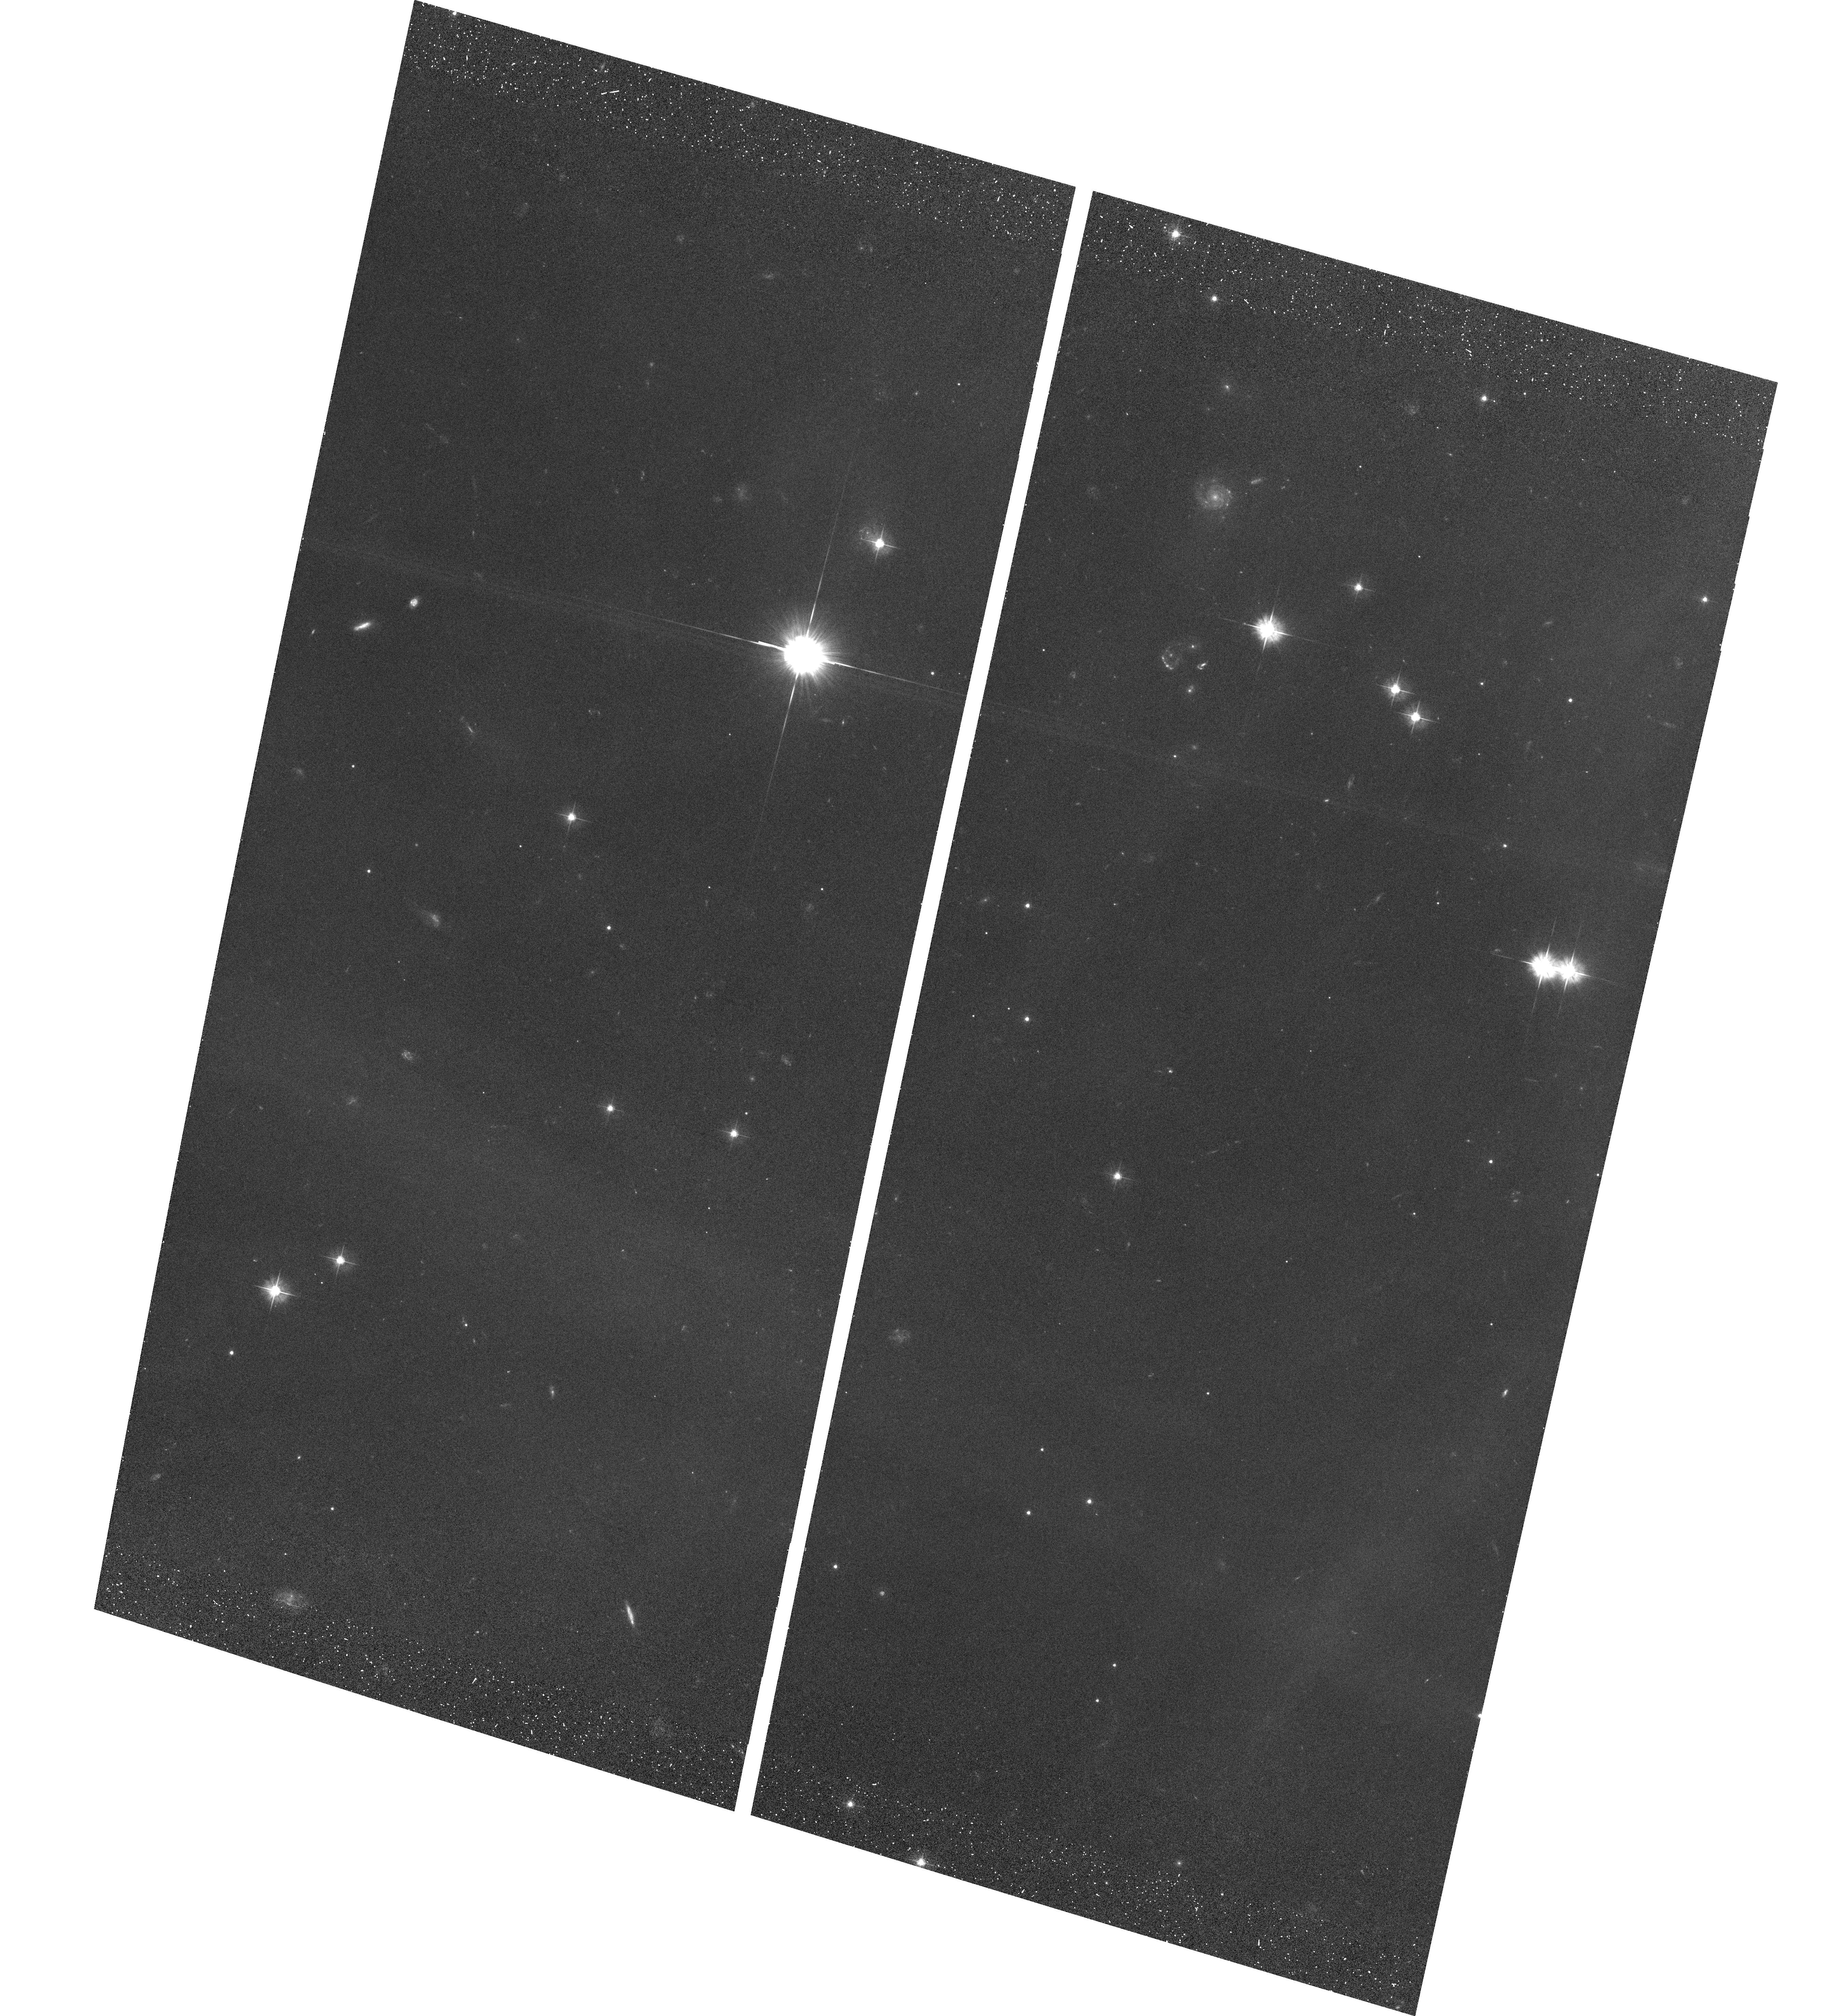
Target: PLEIADESFIELD2A
Instrument: ACS/WFC
Filter: F475W
Exposure: 29 min
Observation ID: hst_9789_03_acs_wfc_f475w_j8pm03

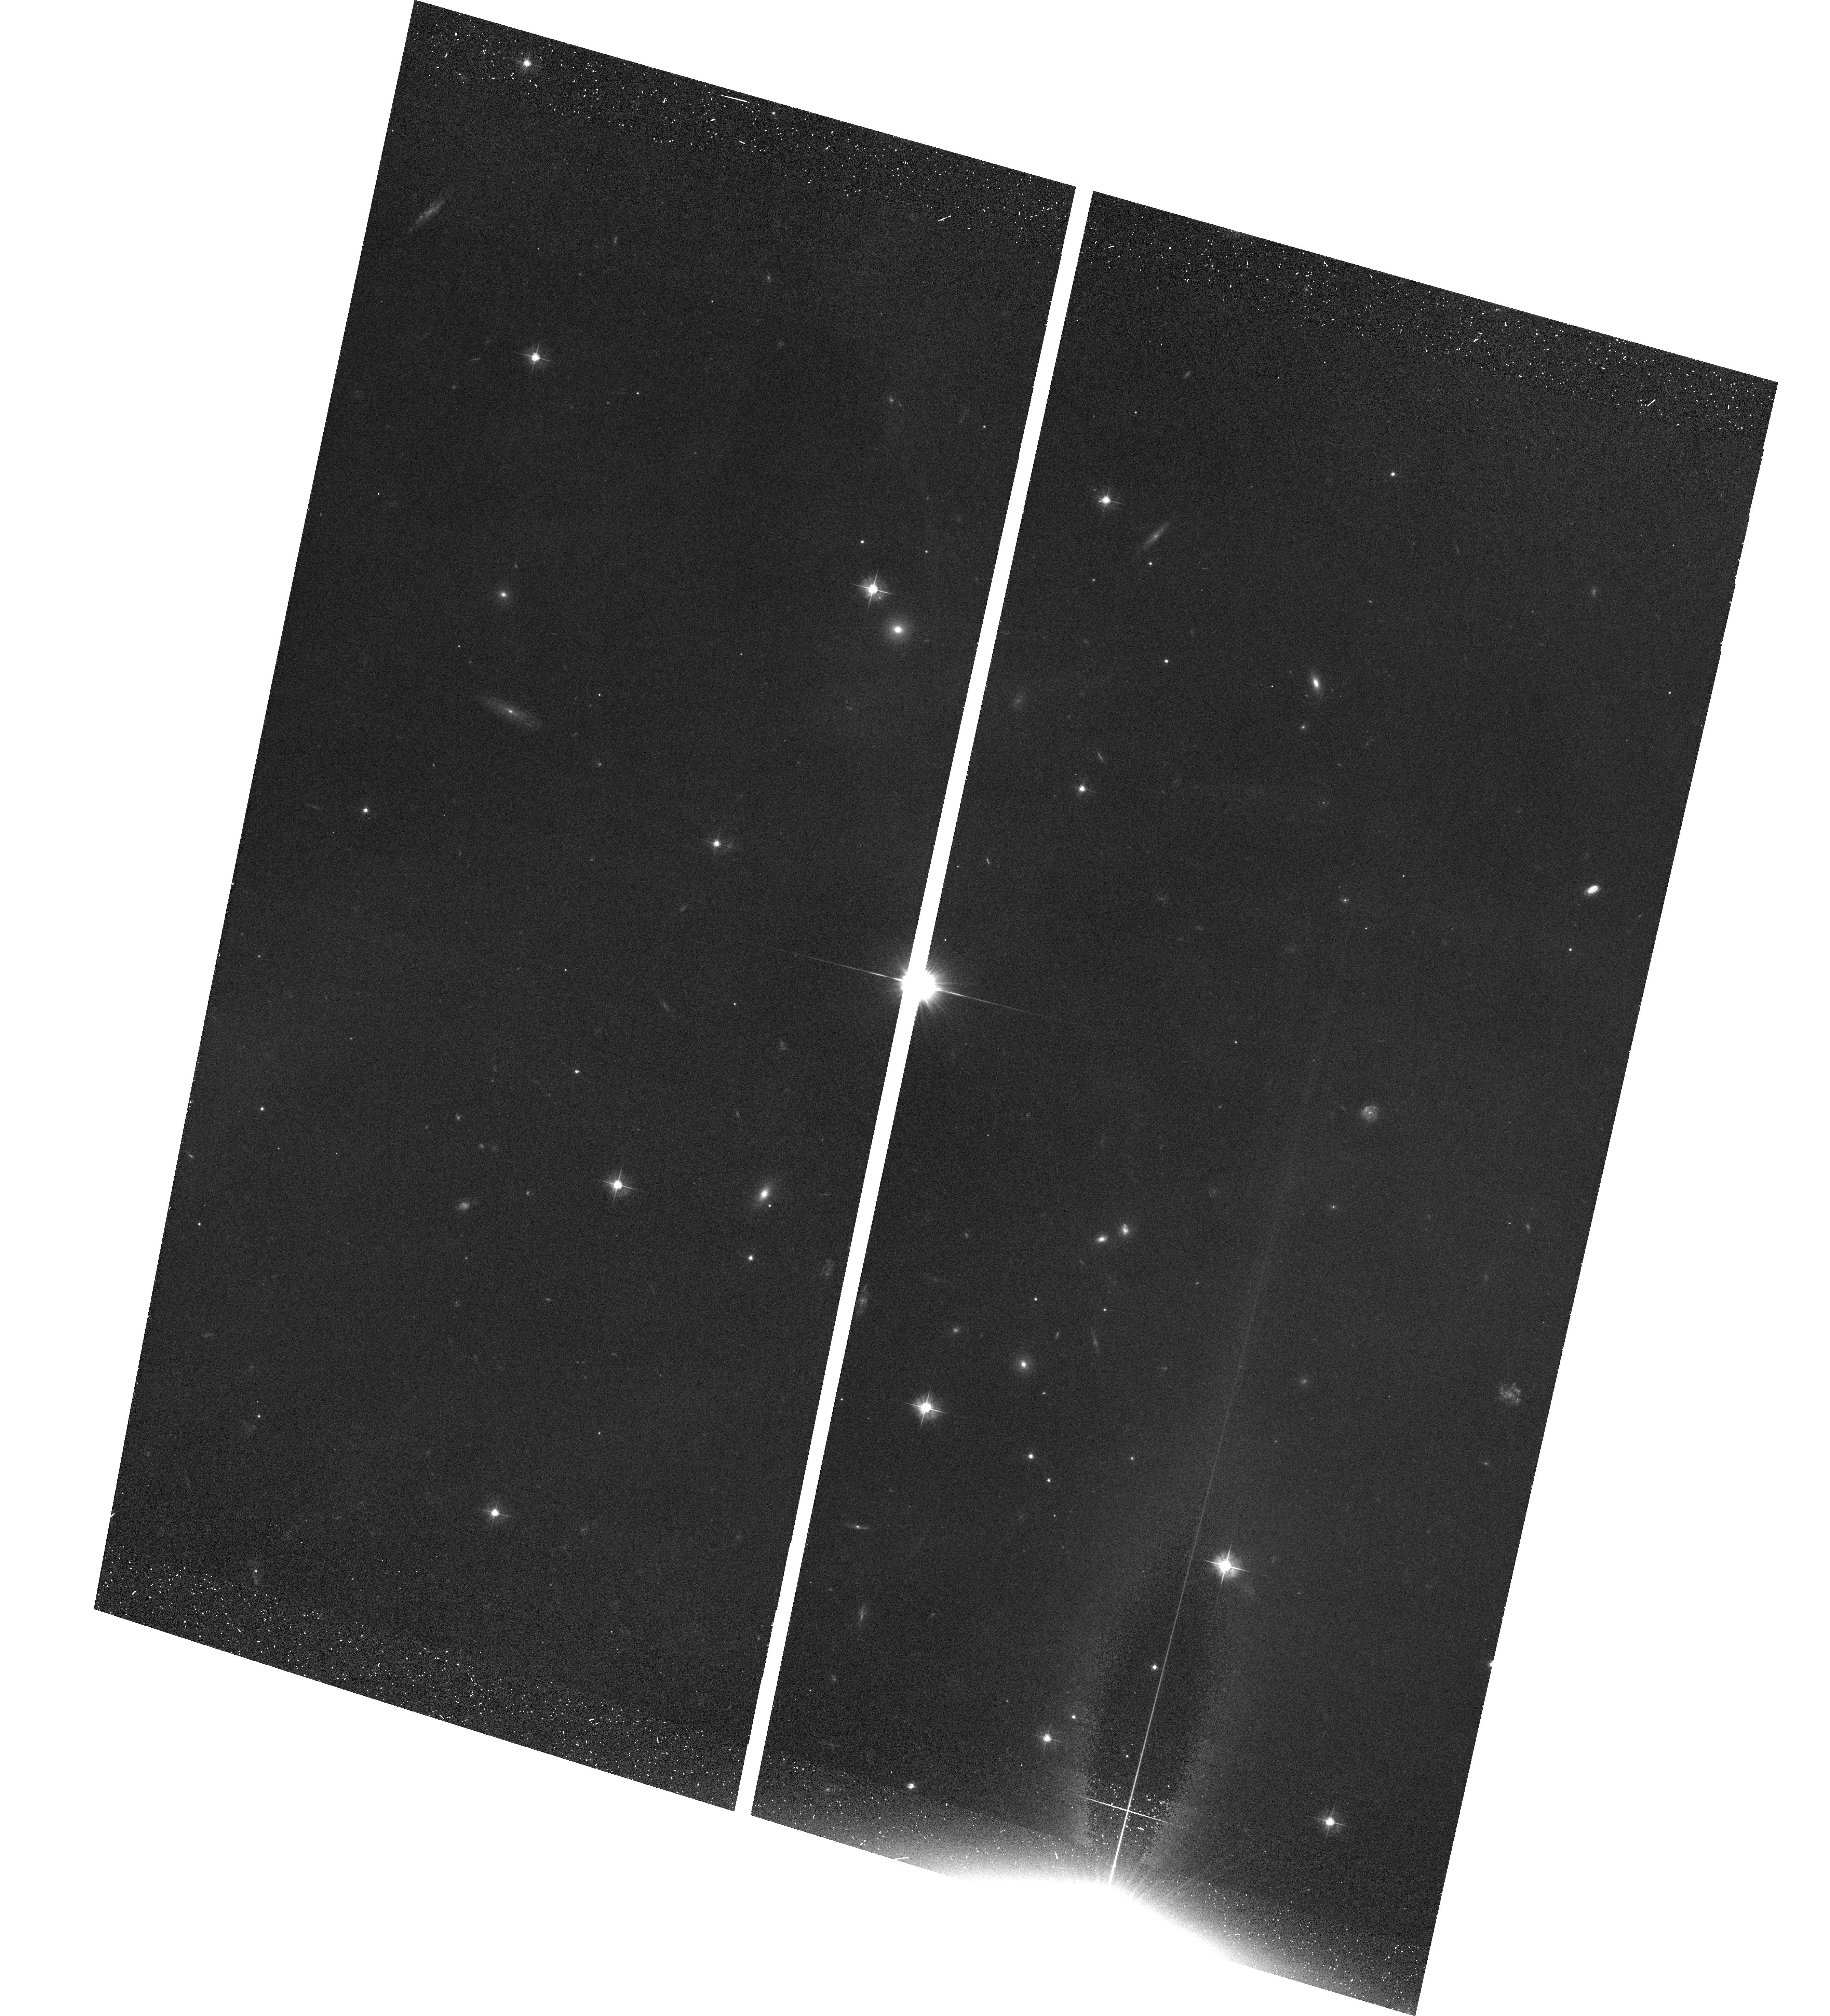
Target: PLEIADESFIELD3A
Instrument: ACS/WFC
Filter: F475W
Exposure: 29 min
Observation ID: hst_9789_05_acs_wfc_f475w_j8pm05

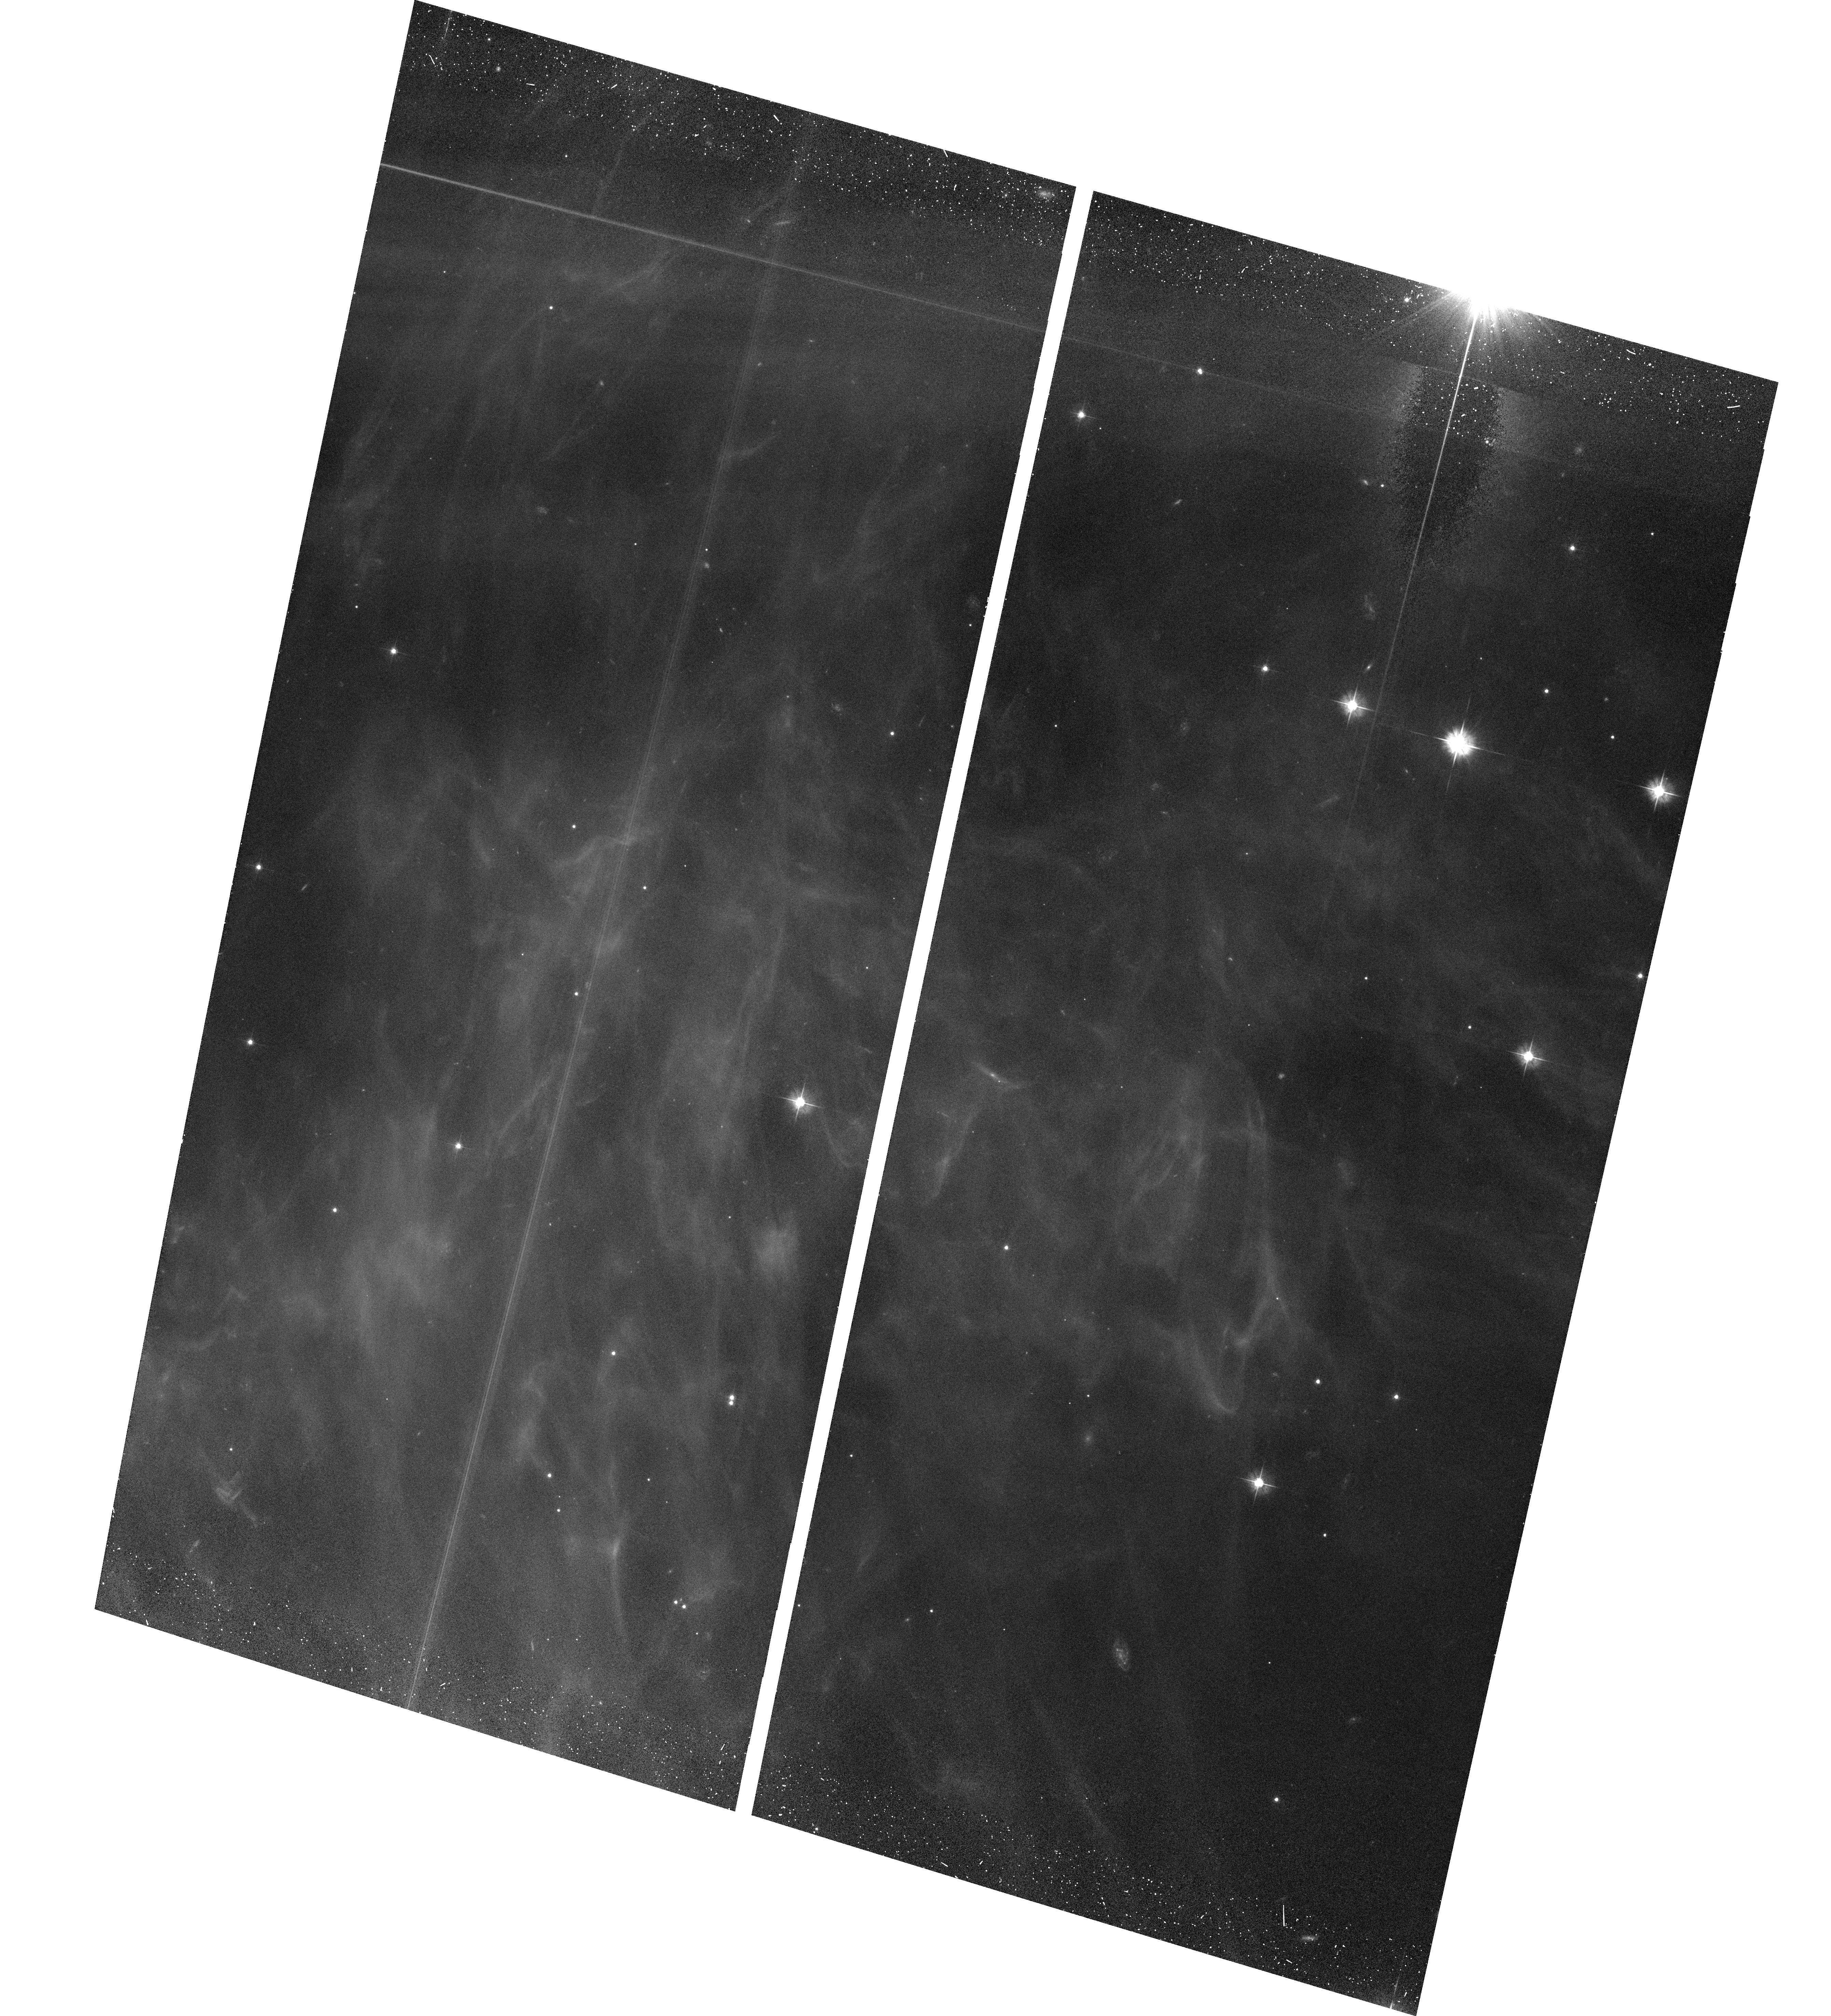
Target: PLEIADESFIELD1A
Instrument: ACS/WFC
Filter: F475W
Exposure: 29 min
Observation ID: hst_9789_01_acs_wfc_f475w_j8pm01

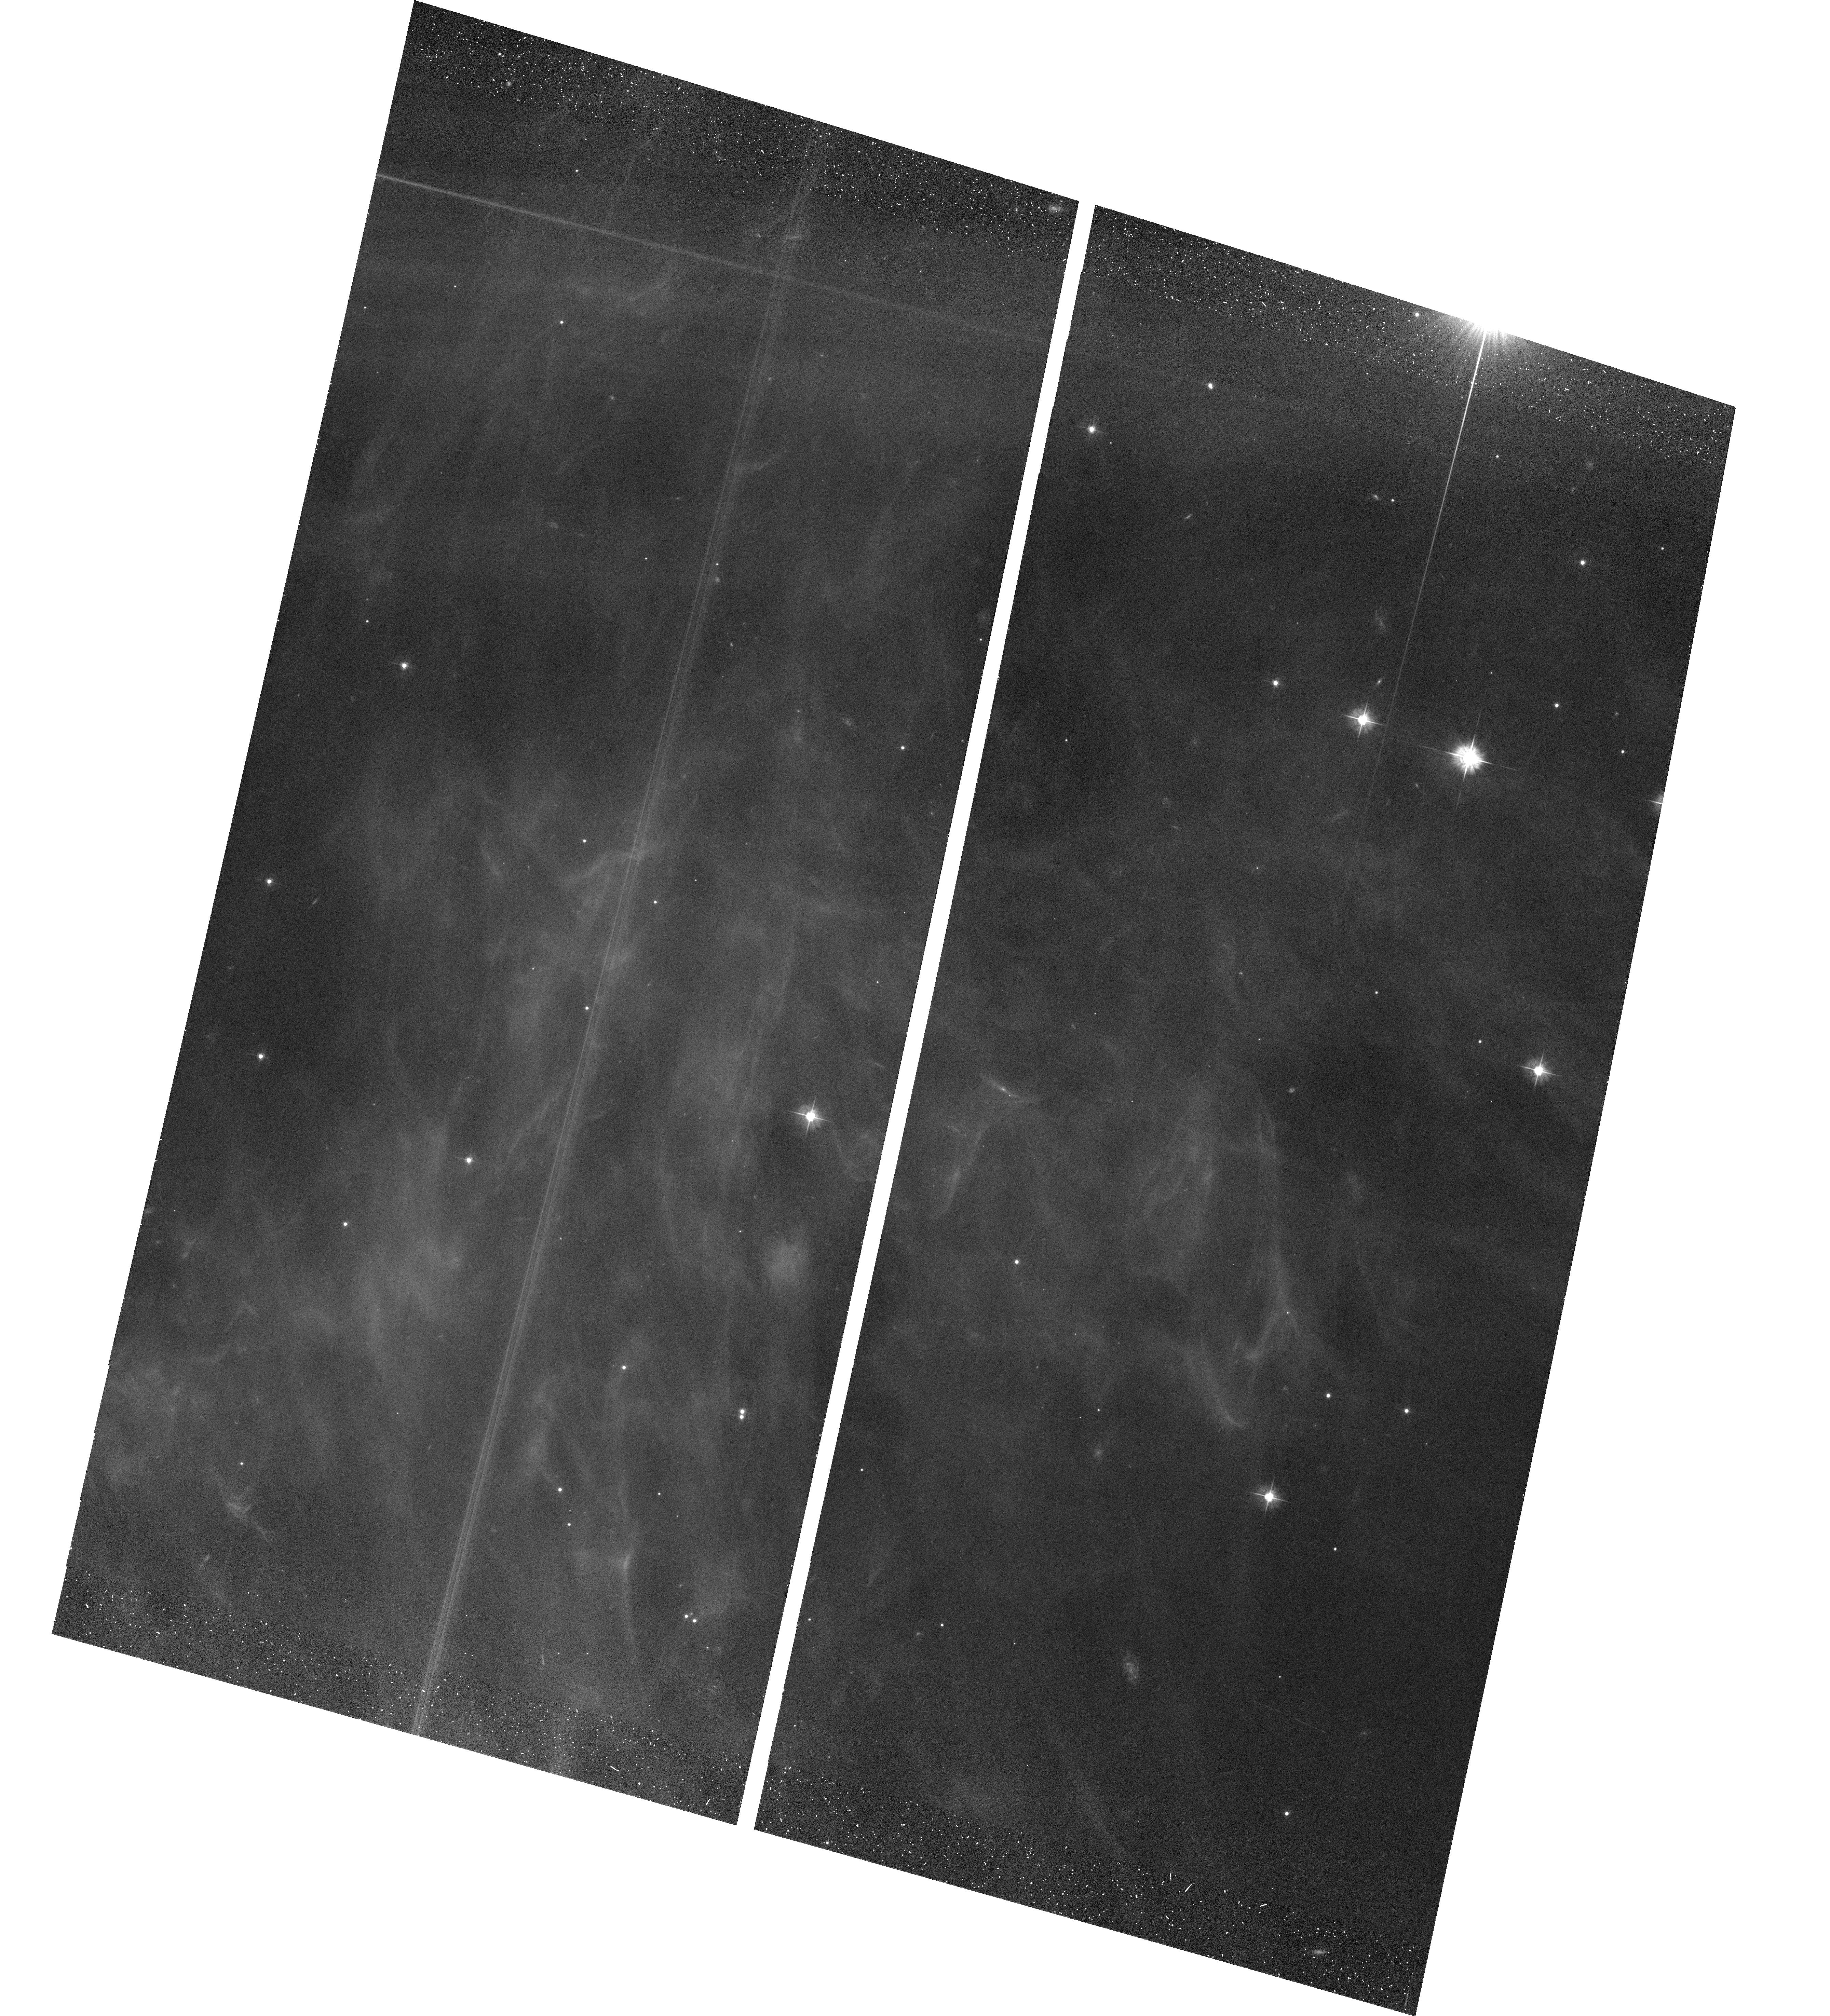
Target: PLEIADESFIELD1B
Instrument: ACS/WFC
Filter: F475W
Exposure: 29 min
Observation ID: hst_9789_02_acs_wfc_f475w_j8pm02

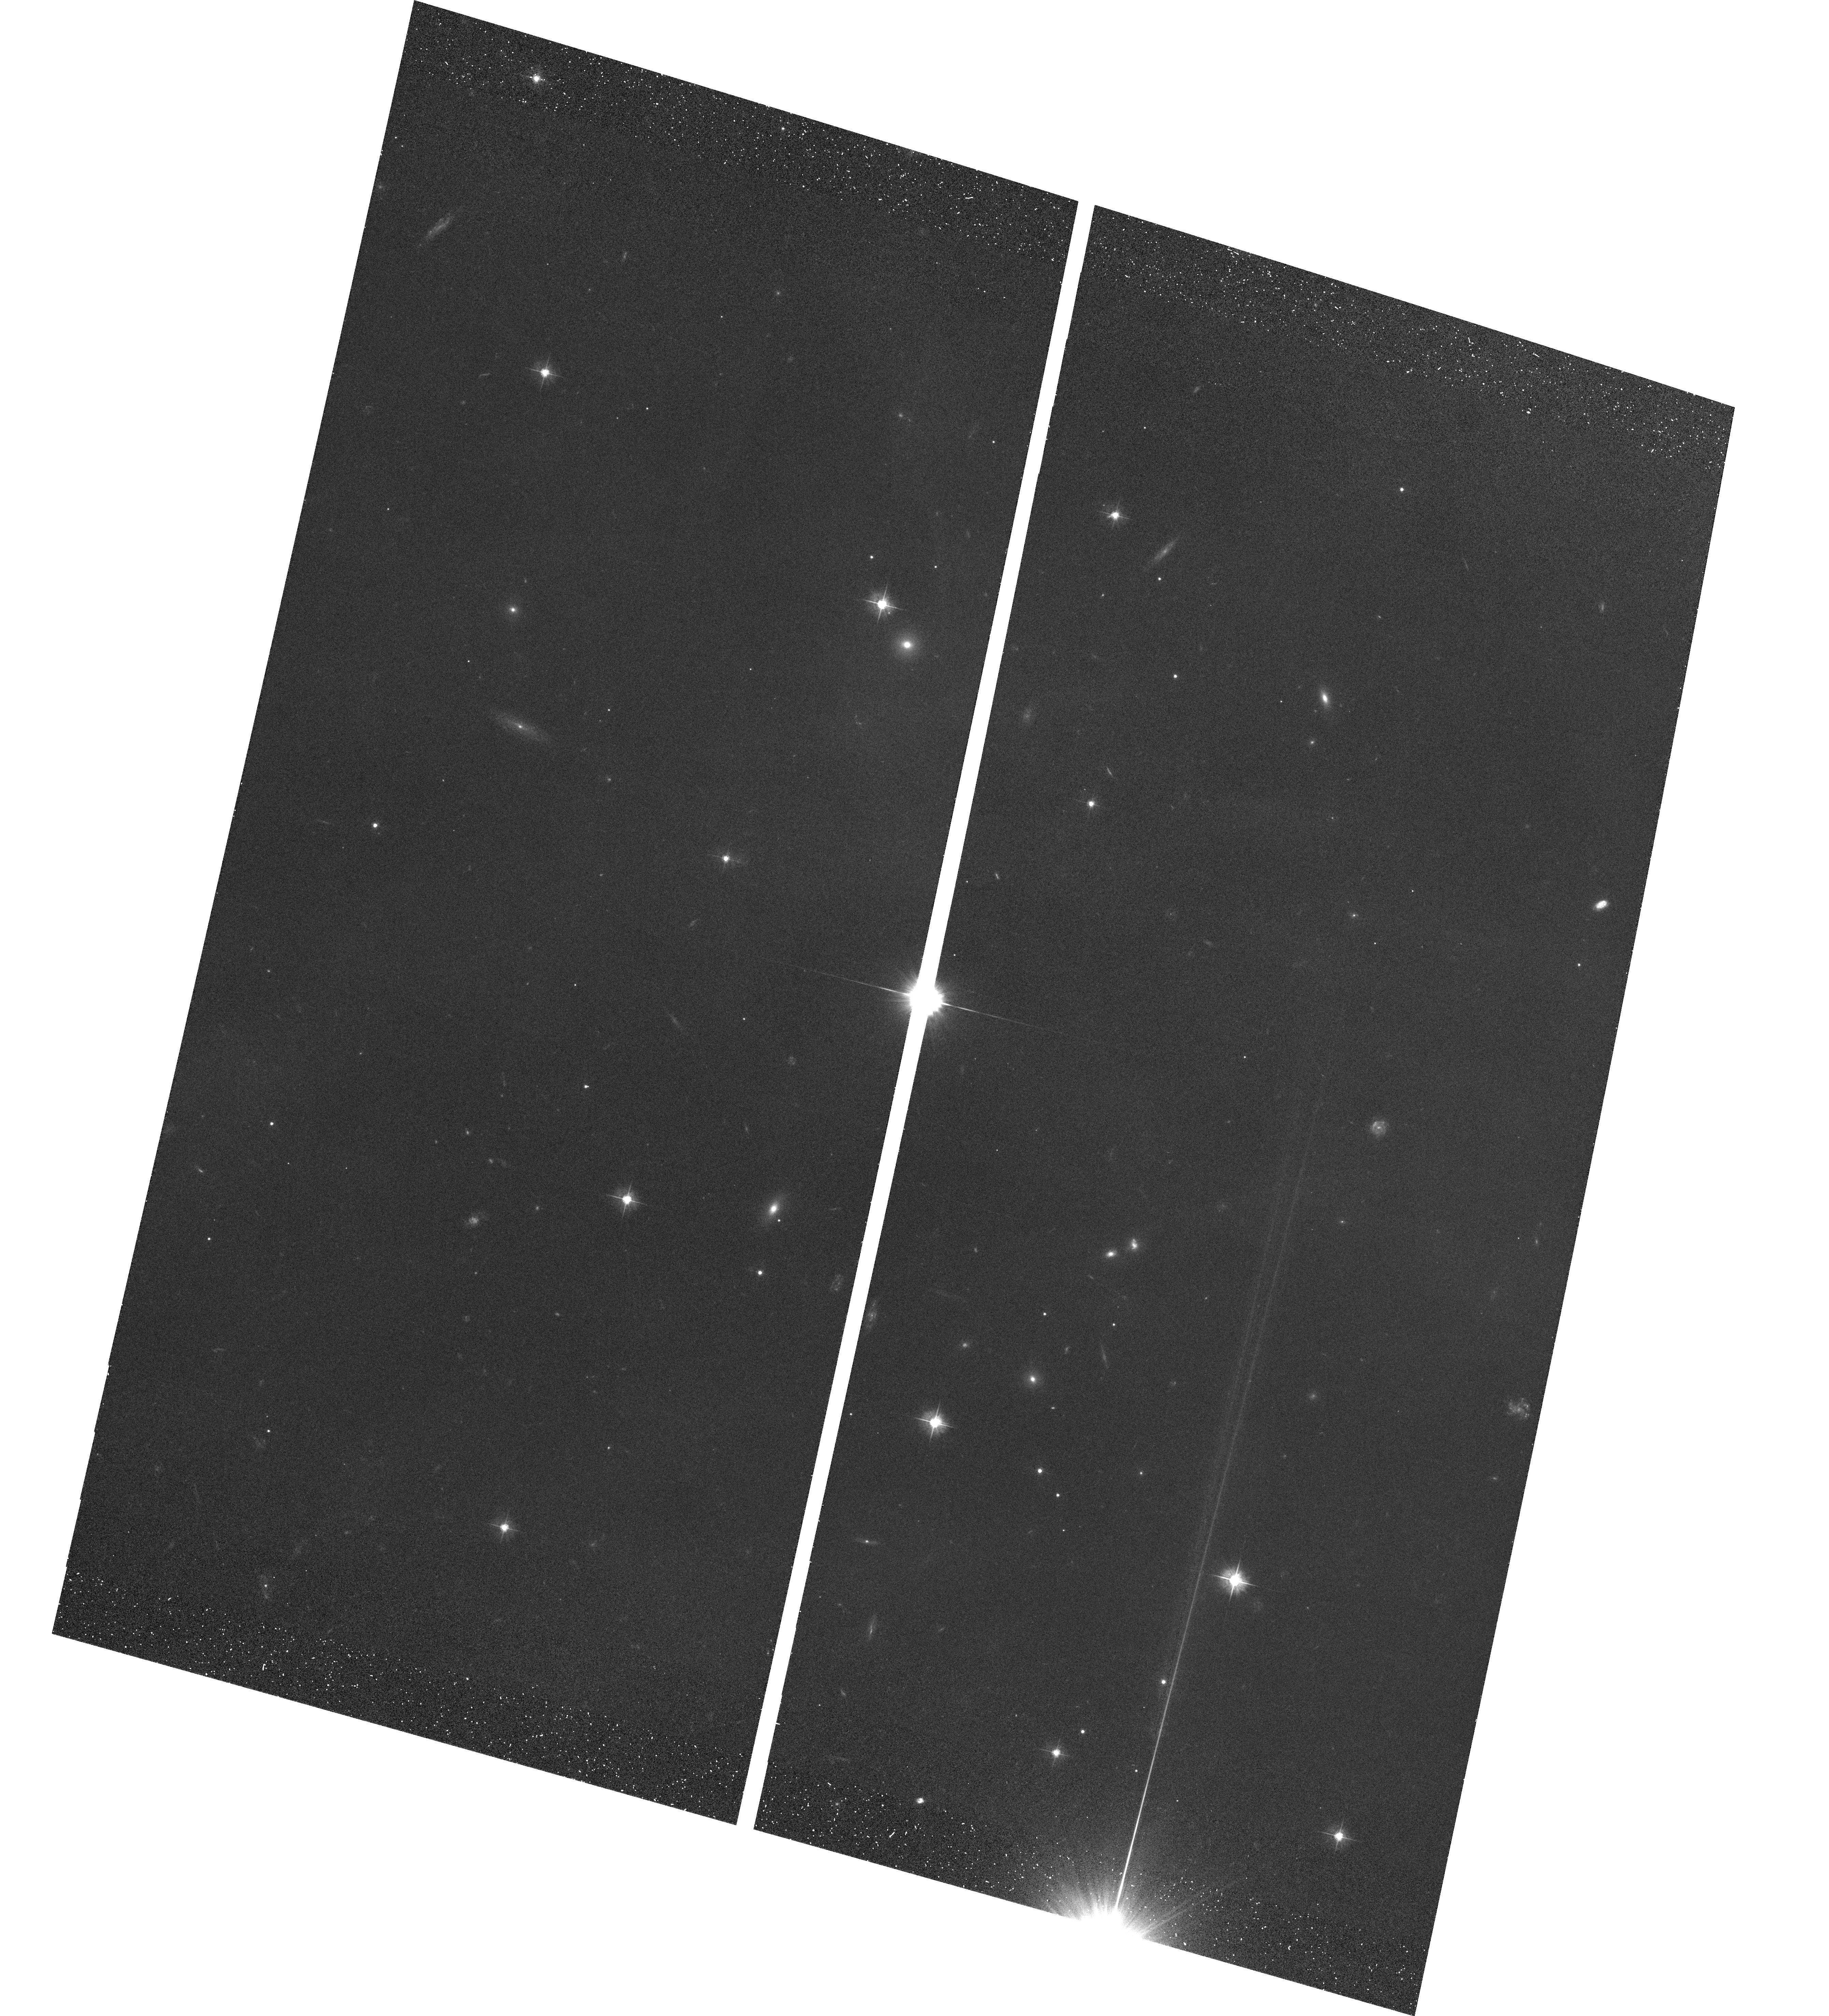
Target: PLEIADESFIELD3B
Instrument: ACS/WFC
Filter: F475W
Exposure: 29 min
Observation ID: hst_9789_06_acs_wfc_f475w_j8pm06

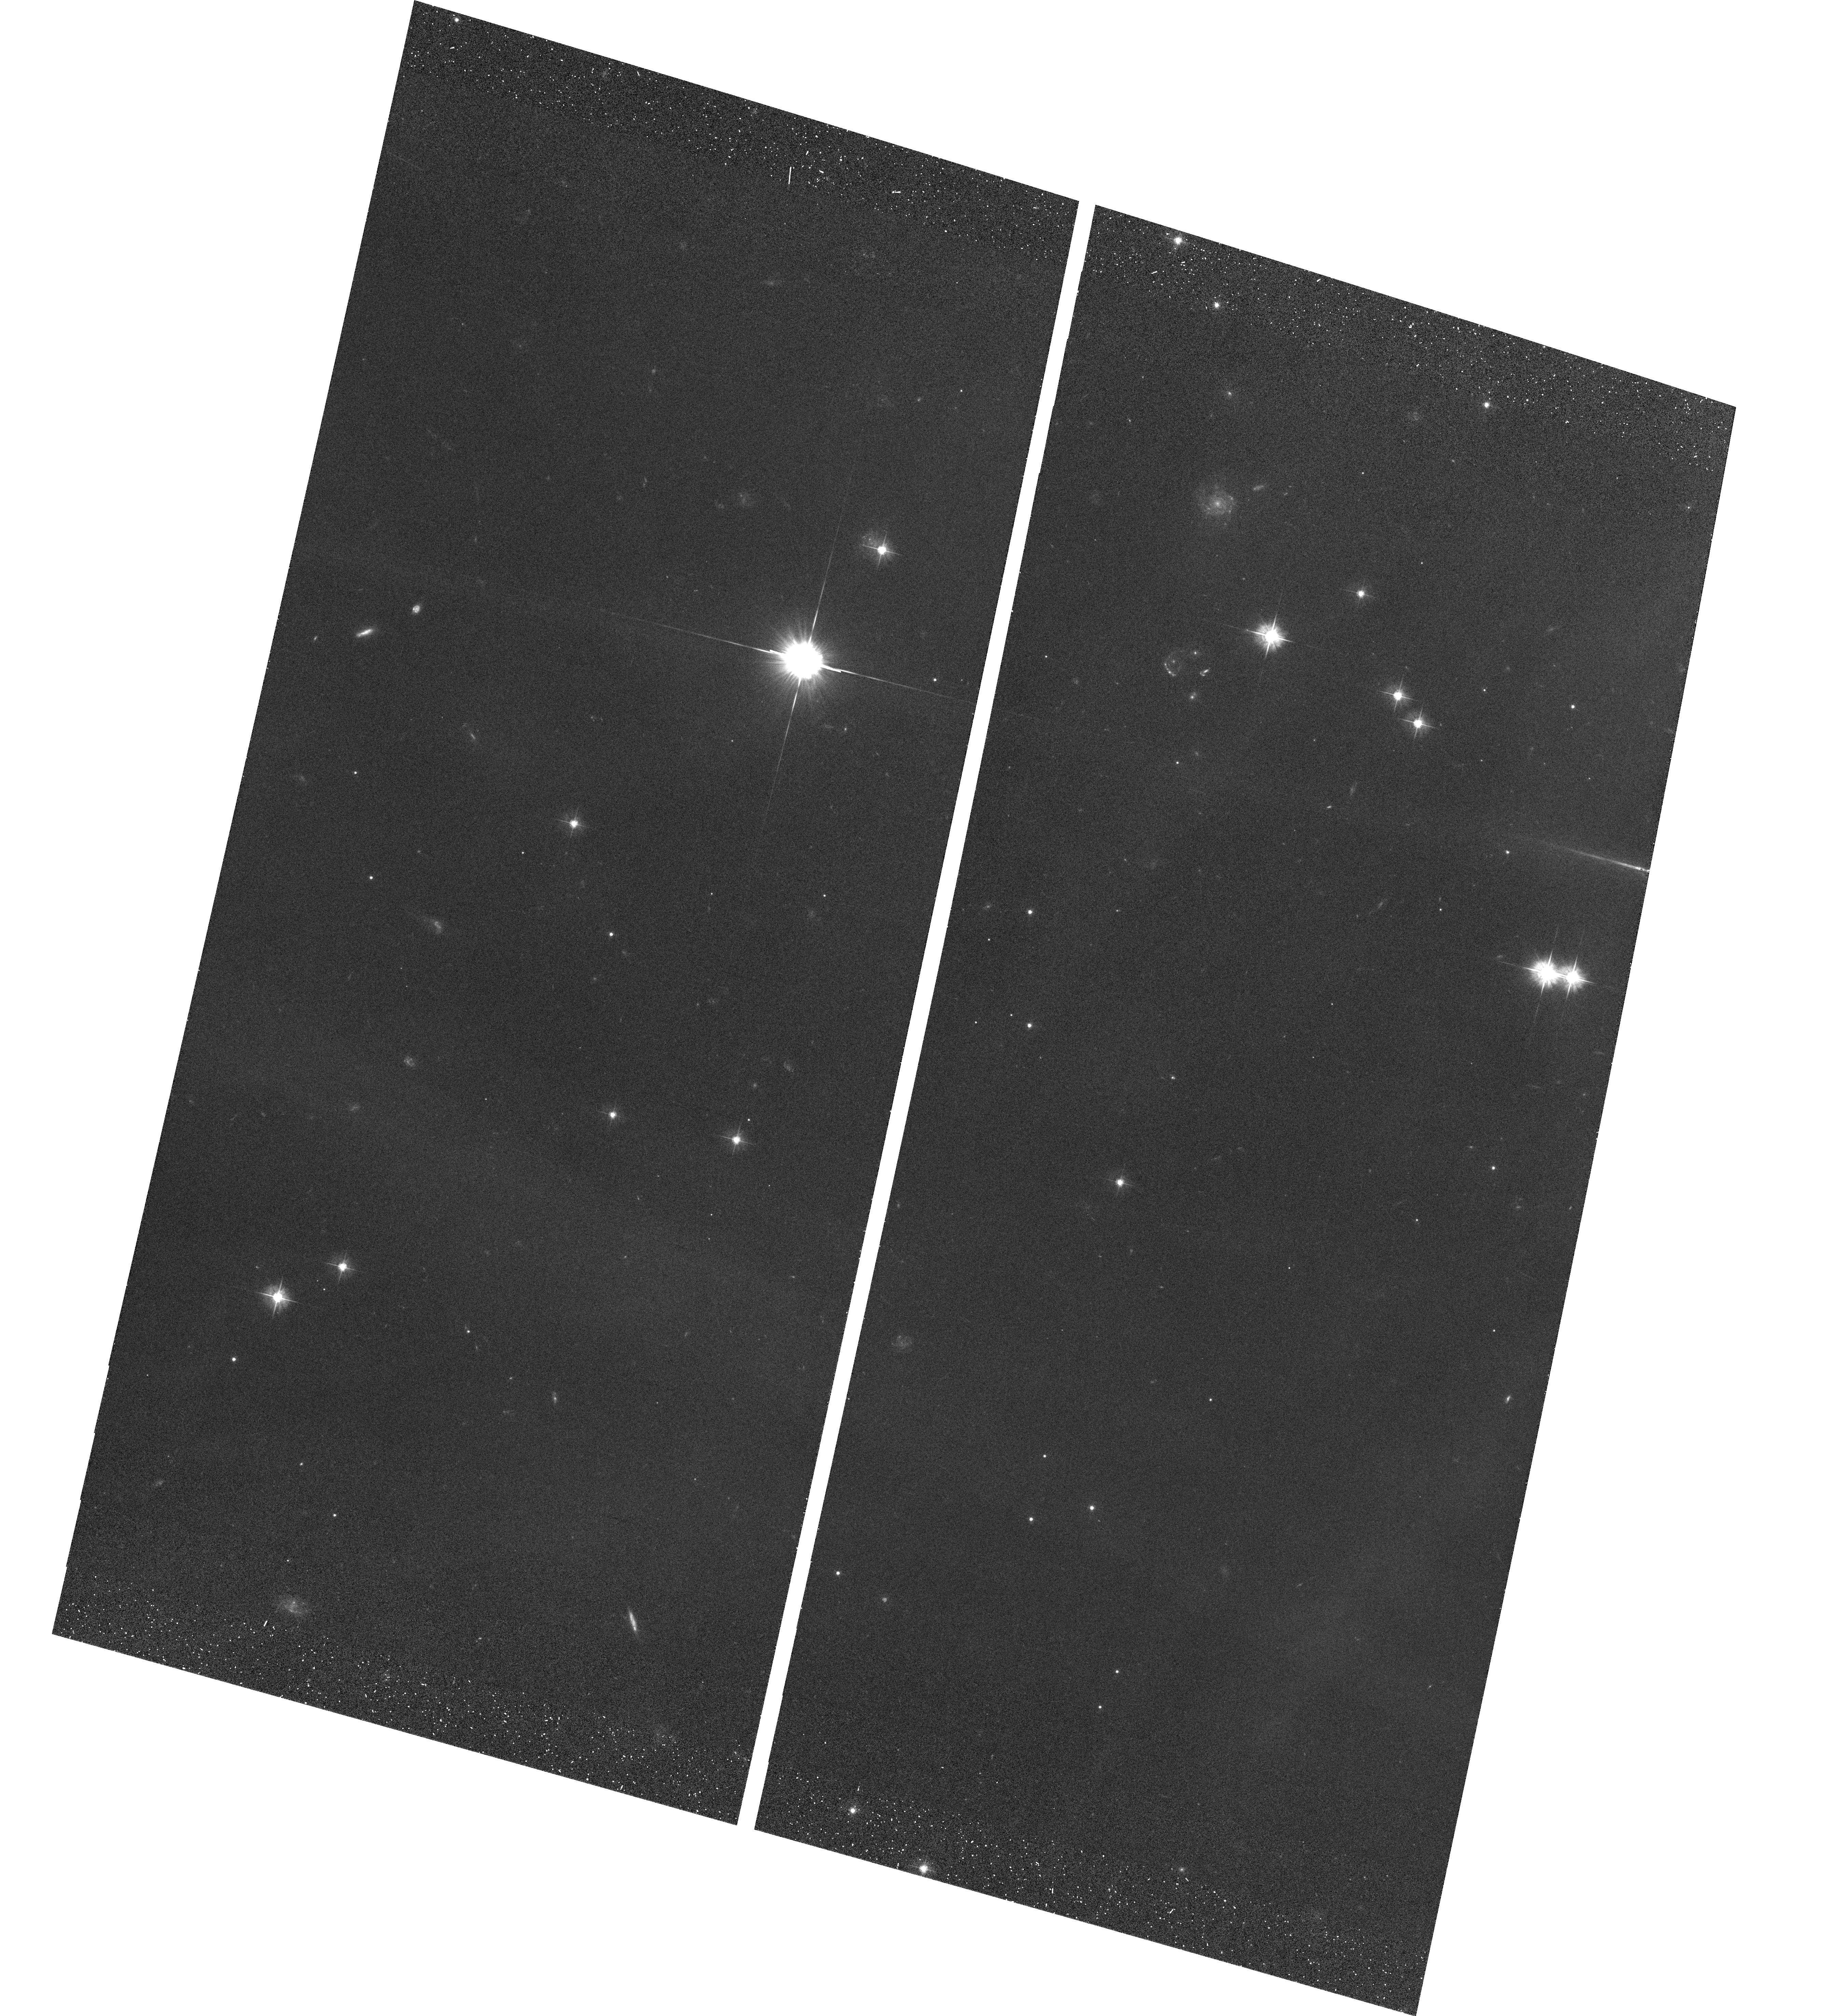
Target: PLEIADESFIELD2B
Instrument: ACS/WFC
Filter: F475W
Exposure: 29 min
Observation ID: hst_9789_04_acs_wfc_f475w_j8pm04

The Distance to the Pleiades (PI: Johns-Krull, Christopher Michael)

Despite its fundamental importance to stellar astrophysics, the distance to the Pleiades open cluster remains in great dispute. Main-sequence fitting results in a distance of 132.3 +/- 1.9 pc, while the Hipparcos average parallax for Pleaides member stars gives a distance of 116.4 +/- 2.9 pc. If the Hipparcos distance is to be believed, our current understanding of stellar astrophysics is dramatically incomplete. On the other hand, it has been proposed that the Hipparcos parallax measurement to the Pleiades suffers systematic uncertainties which result in the discrepancy with the main-sequence fitting technique. The question will remain open until an independent distance measurement to the Pleiades cluster is performed. We will use ACS imaging to determine the parallax to the Pleiades to an accuracy of about 1.5%. This will resolve the current controversy over the distance to the cluster once and for all.